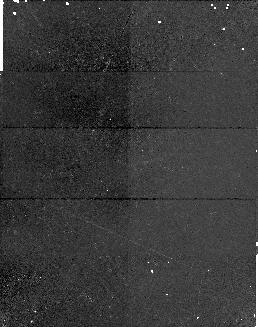
Target: BR2212-1626
Instrument: NICMOS/NIC1
Filter: F170M
Exposure: 17 min
Observation ID: n4j002050

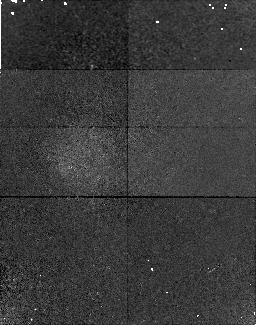
Target: Q0000-26
Instrument: NICMOS/NIC1
Filter: F170M
Exposure: 17 min
Observation ID: n4j001020

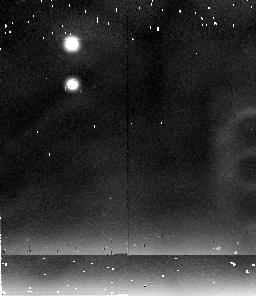
Target: BR2212-1626
Instrument: NICMOS/NIC2
Filter: F237M
Exposure: 17 min
Observation ID: n4j002060

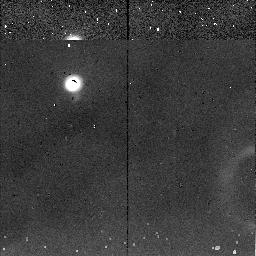
Target: Q0000-26
Instrument: NICMOS/NIC2
Filter: F237M
Exposure: 7 min
Observation ID: n4j0010h0

FeII AND MgII EMISSION FROM REDSHIFT 4 QSOs (PI: Erickson, Edwin F.)

The observed spectra of z~4 QSOs are similar to those of low z QSOs, implying significant chemical enrichment of oxygen (OVI, 1034A) and carbon (CIV, 1550A). The possible existence of iron in these objects is particularly interesting because iron production is thought to be delayed ~1 Gyr relative to elements such as oxygen, which are directly synthesized in massive stars. An age of 1 Gyr or more for z~4 sources would significantly constrain the Hubble constant (H_0)/deceleration parameter (q_0) space. Spectra of high redshift QSOs, if similar to their low-z counterparts, should exhibit two signatures of FeII emission detectable in the near infrared. These are due to a complex of permitted FeII multiplets extending from 2240 to 3500A (the "FeII bump"), and include a broad FeII feature around 2800A. A comparison of the strong, narrow 2800A MgII line flux with the CIV and Ly_alpha lines (measured from the ground) allows an estimate of excitation effects in the QSO, and the comparison of MgII to FeII indicates the relative importance of alpha-and E-process nucleosynthesis. Two high redshift QSOs will be observed with both NICMOS grisms A and B to measure the FeII bump and both the FeII and MgII 2800A features, as well as the 1909A CIII line. The sensitivity is adequate to measure the broad FeII bump in one orbit per source.